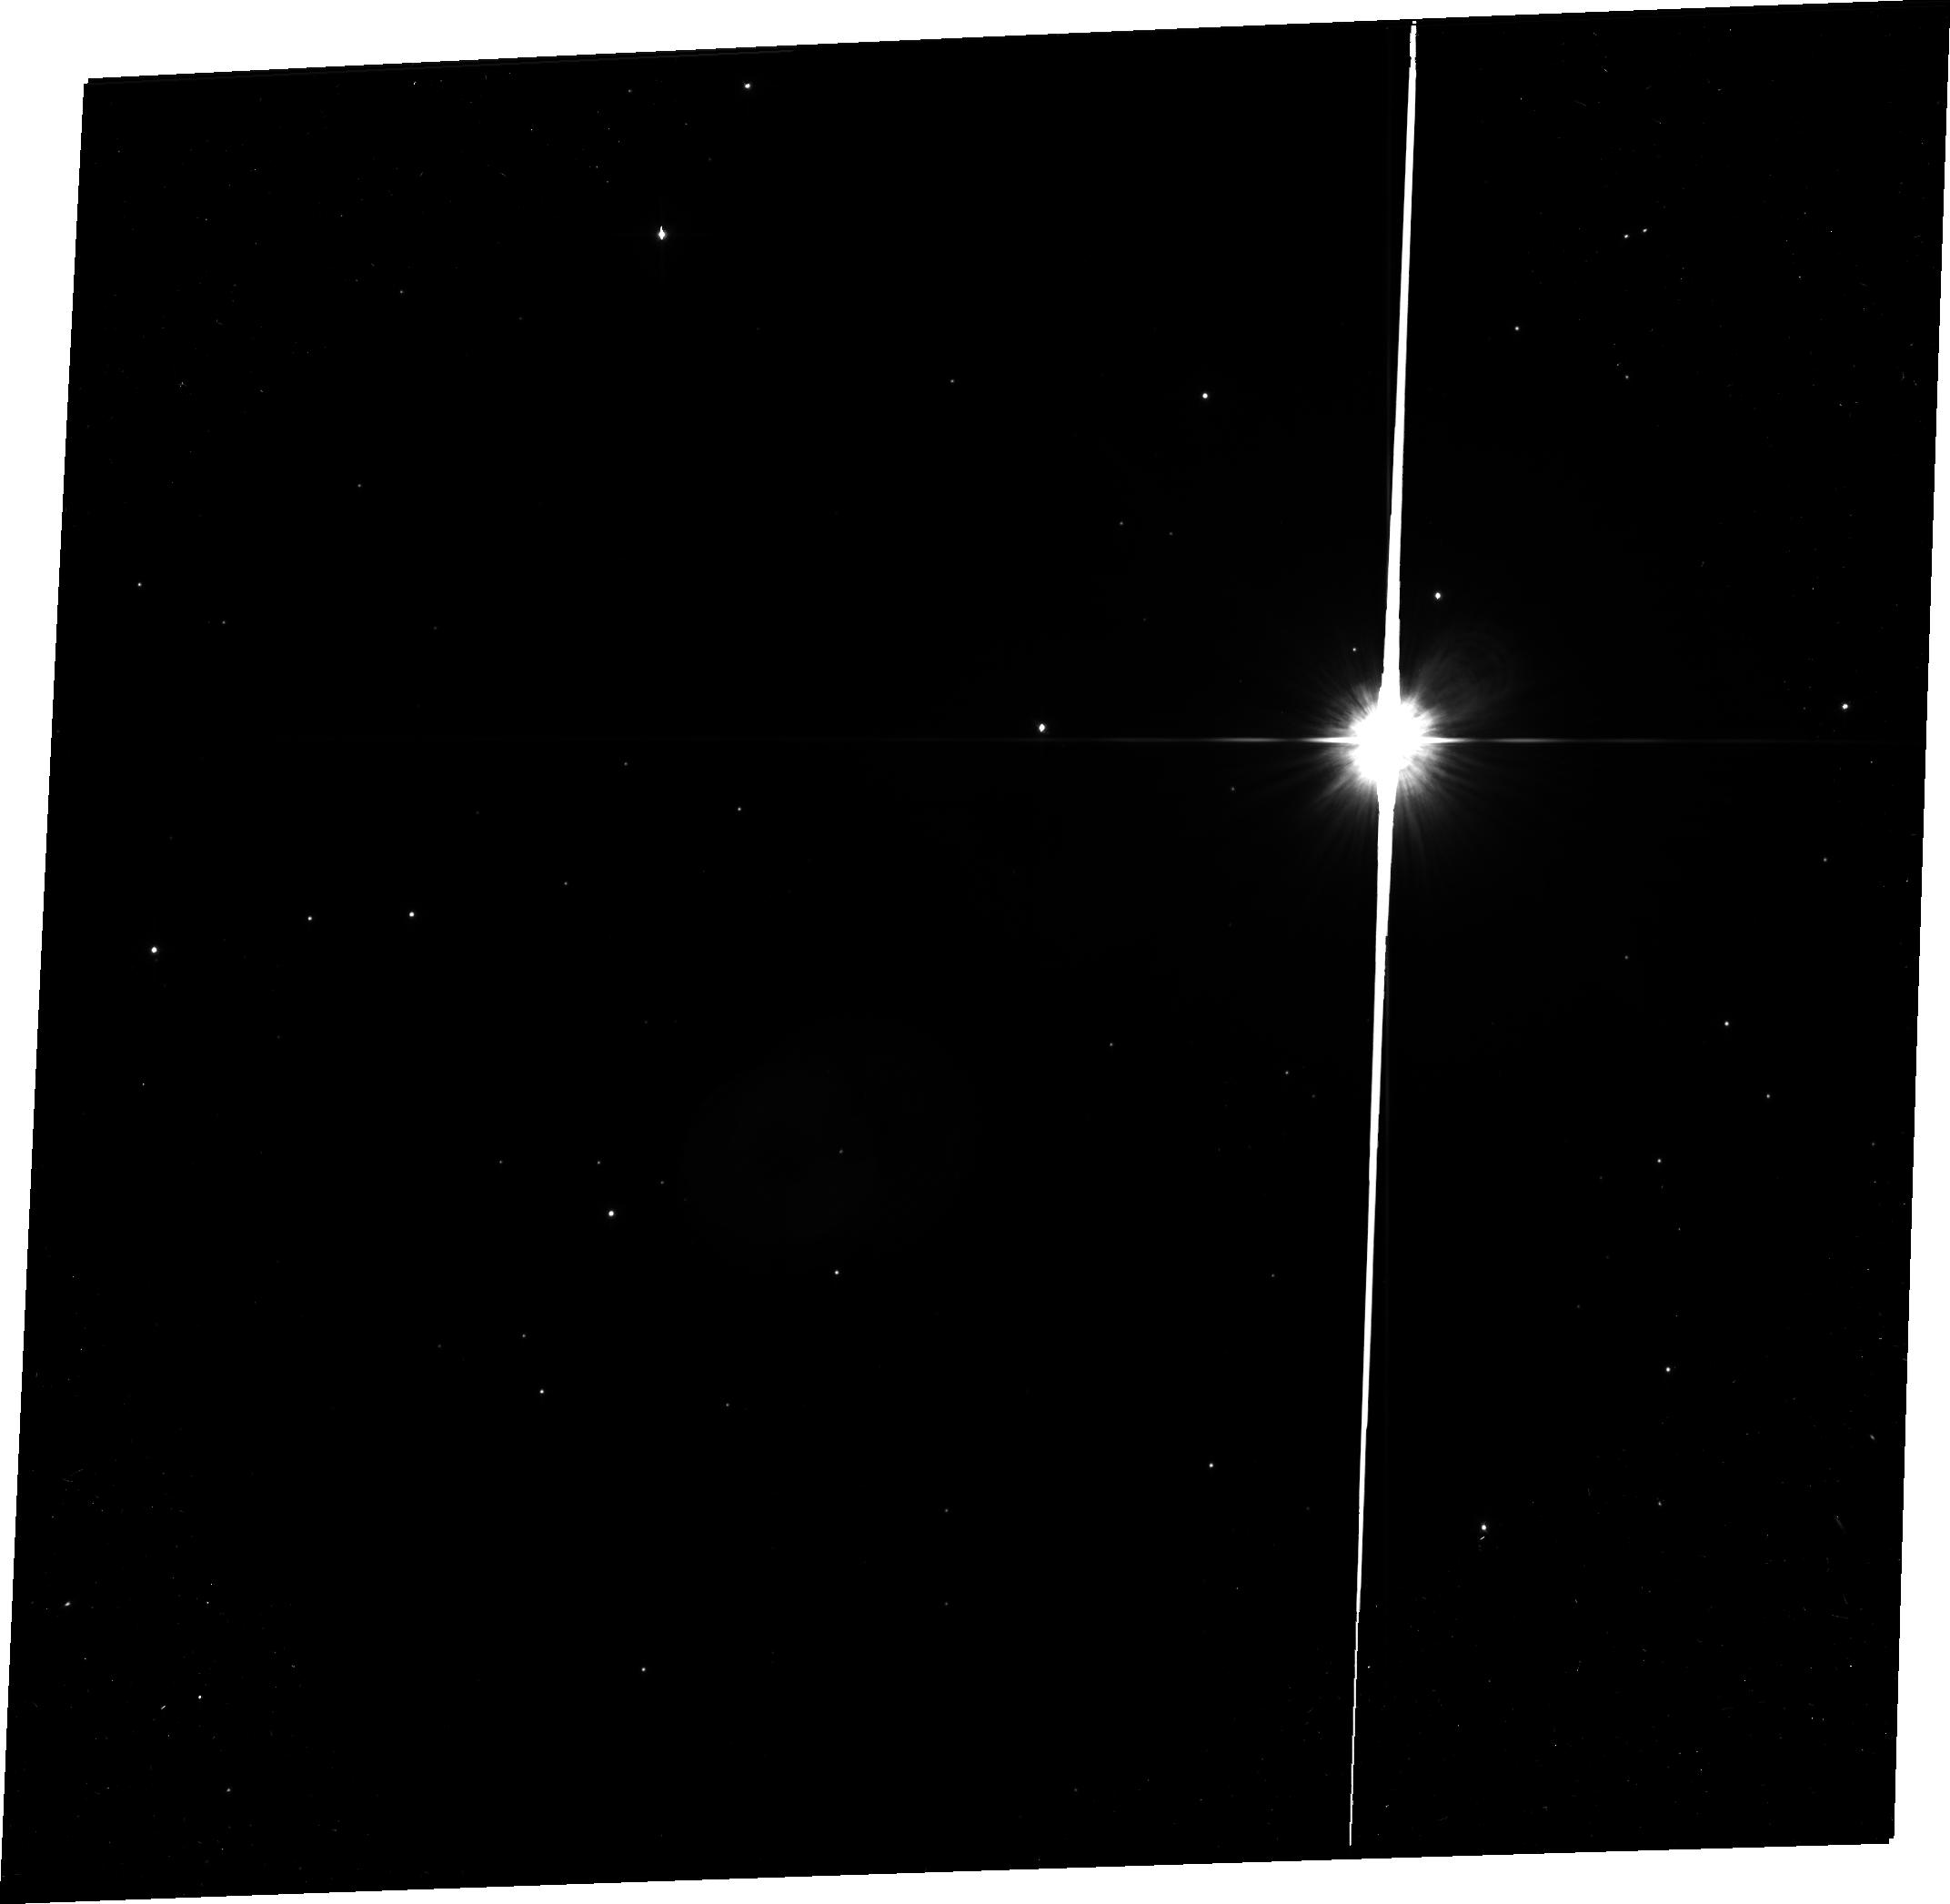
Target: PSF-RED
Instrument: ACS/WFC
Filter: F606W
Exposure: 8 min
Observation ID: jb7309020

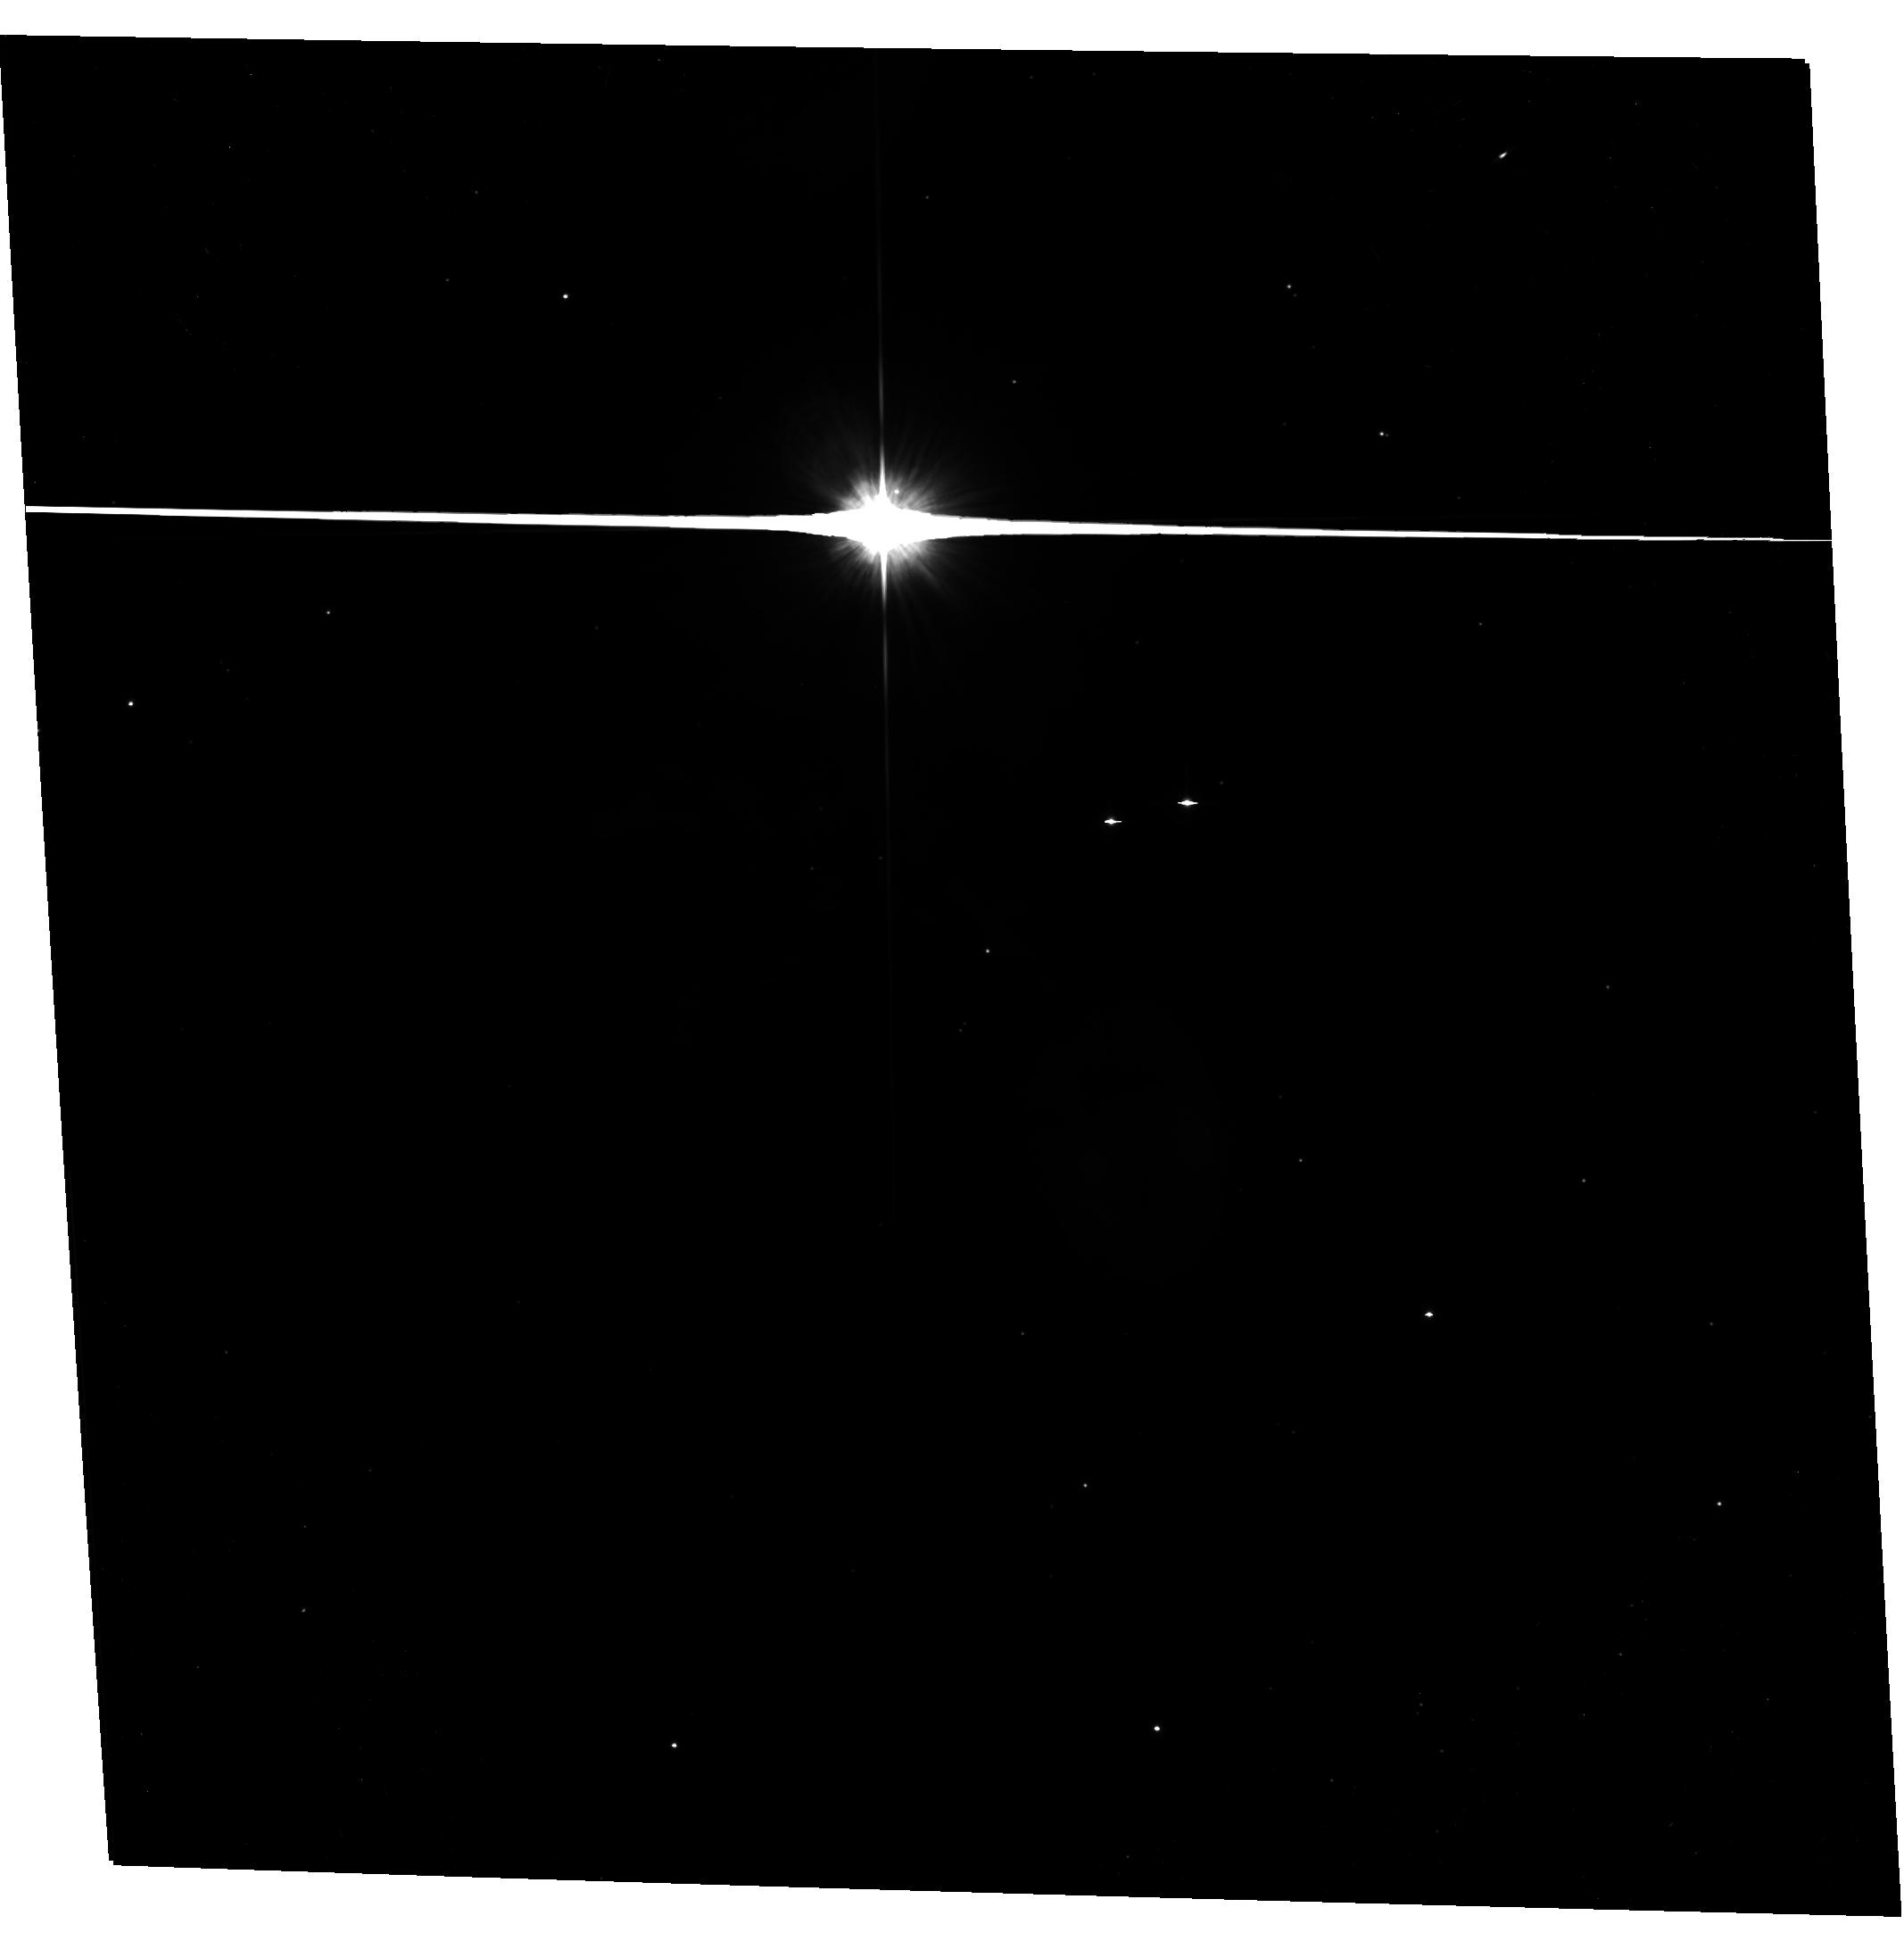
Target: RS-PUP-NEBULA
Instrument: ACS/WFC
Filter: F606W
Exposure: 8 min
Observation ID: hst_11715_05_acs_wfc_f606w-pol120v_jb7305

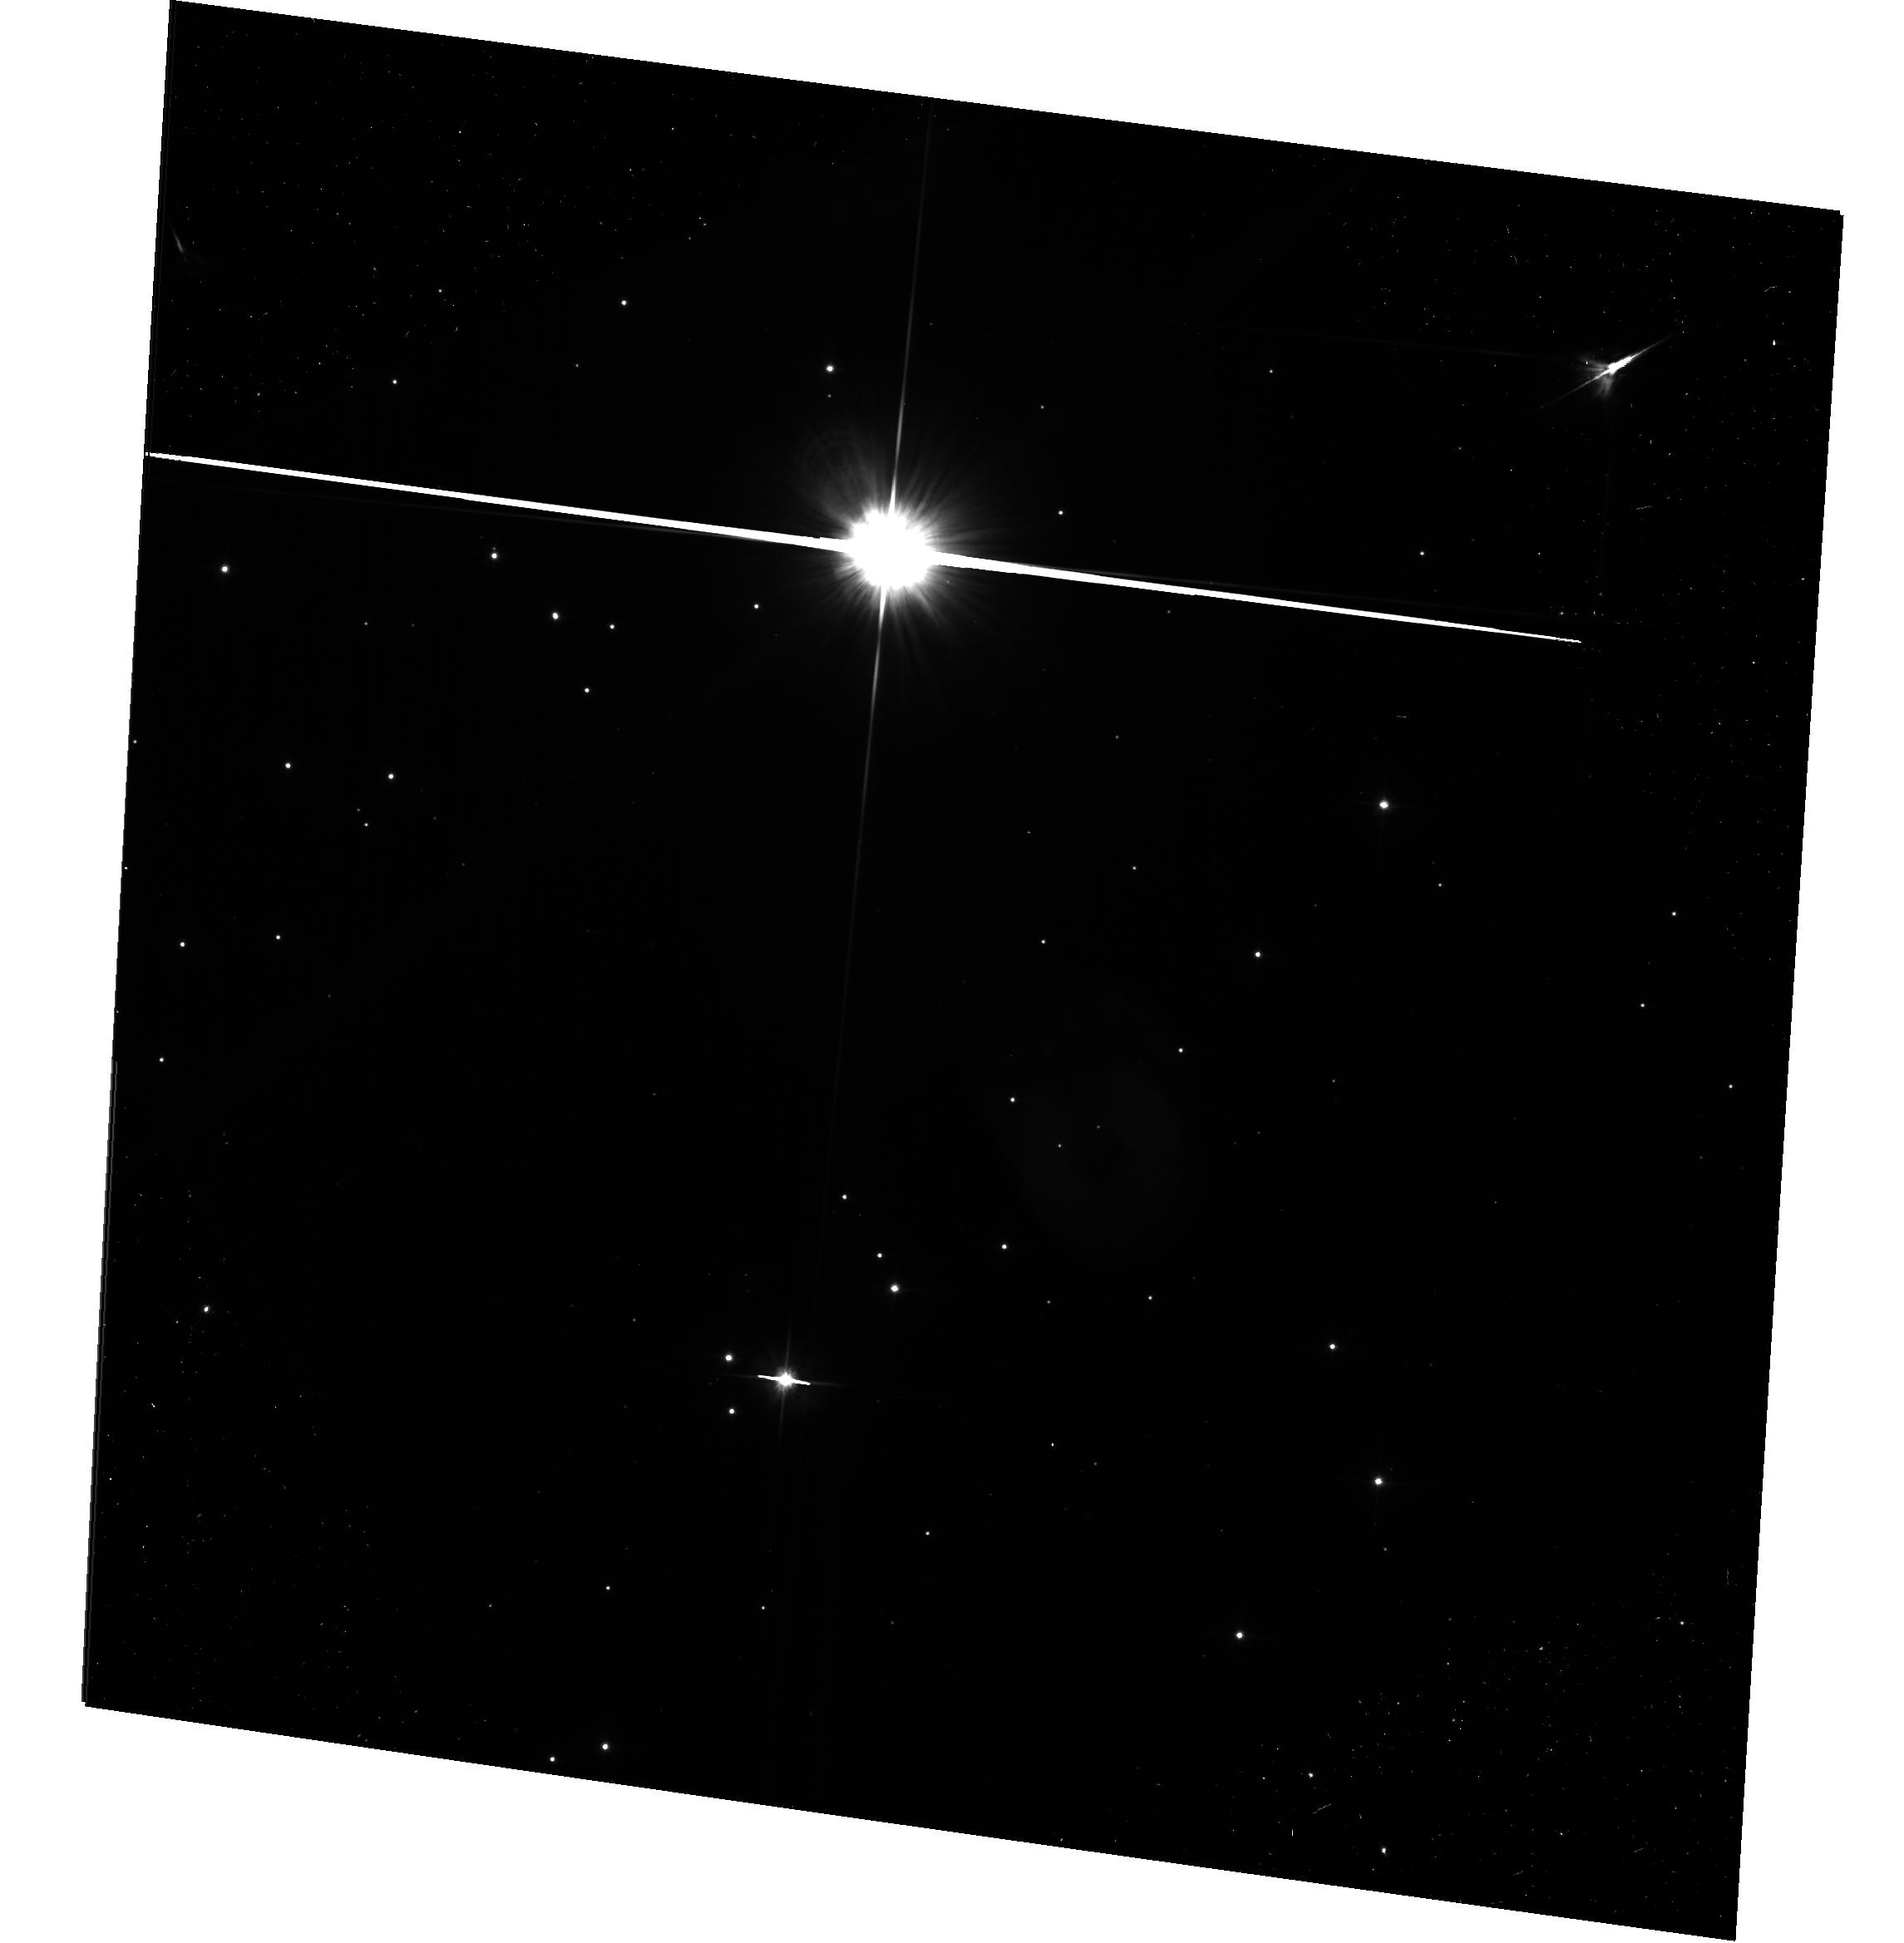
Target: PSF-BLUE
Instrument: ACS/WFC
Filter: F606W-POL0V
Exposure: 8 min
Observation ID: hst_11715_08_acs_wfc_f606w-pol0v_jb7308

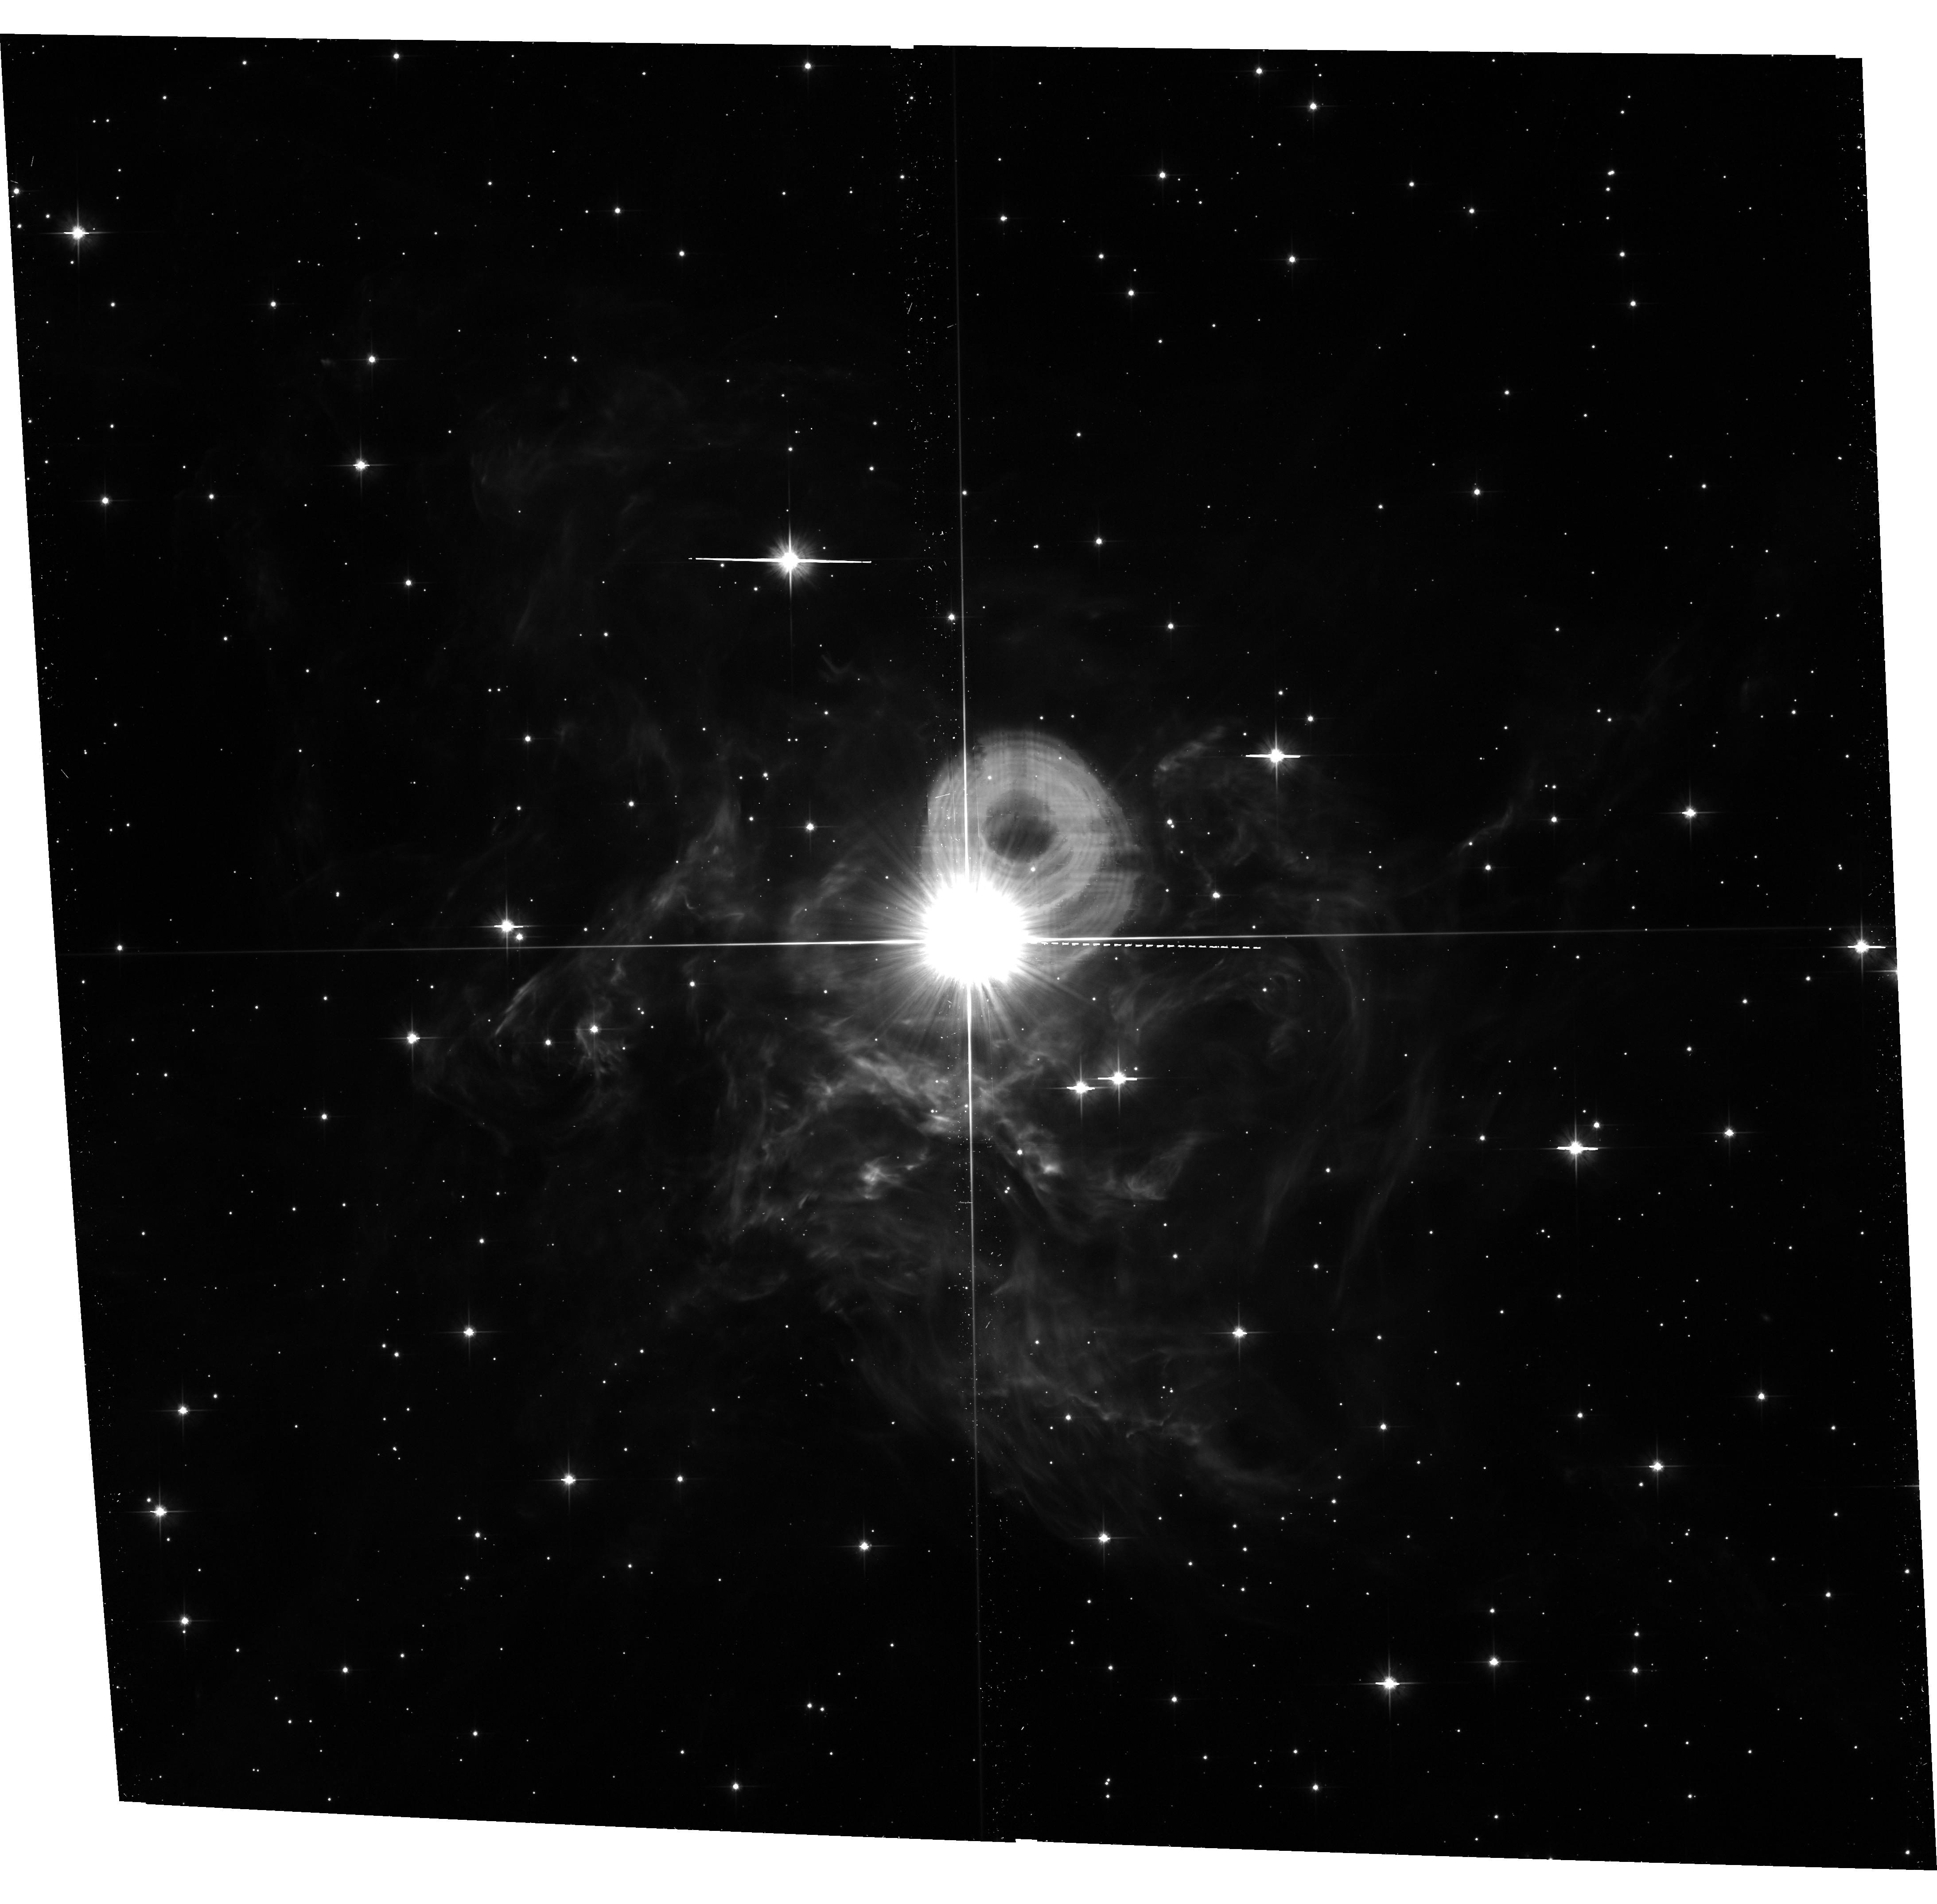
Target: RS-PUP
Instrument: ACS/WFC
Filter: F606W
Exposure: 13 min
Observation ID: hst_11715_10_acs_wfc_f606w_jb7310

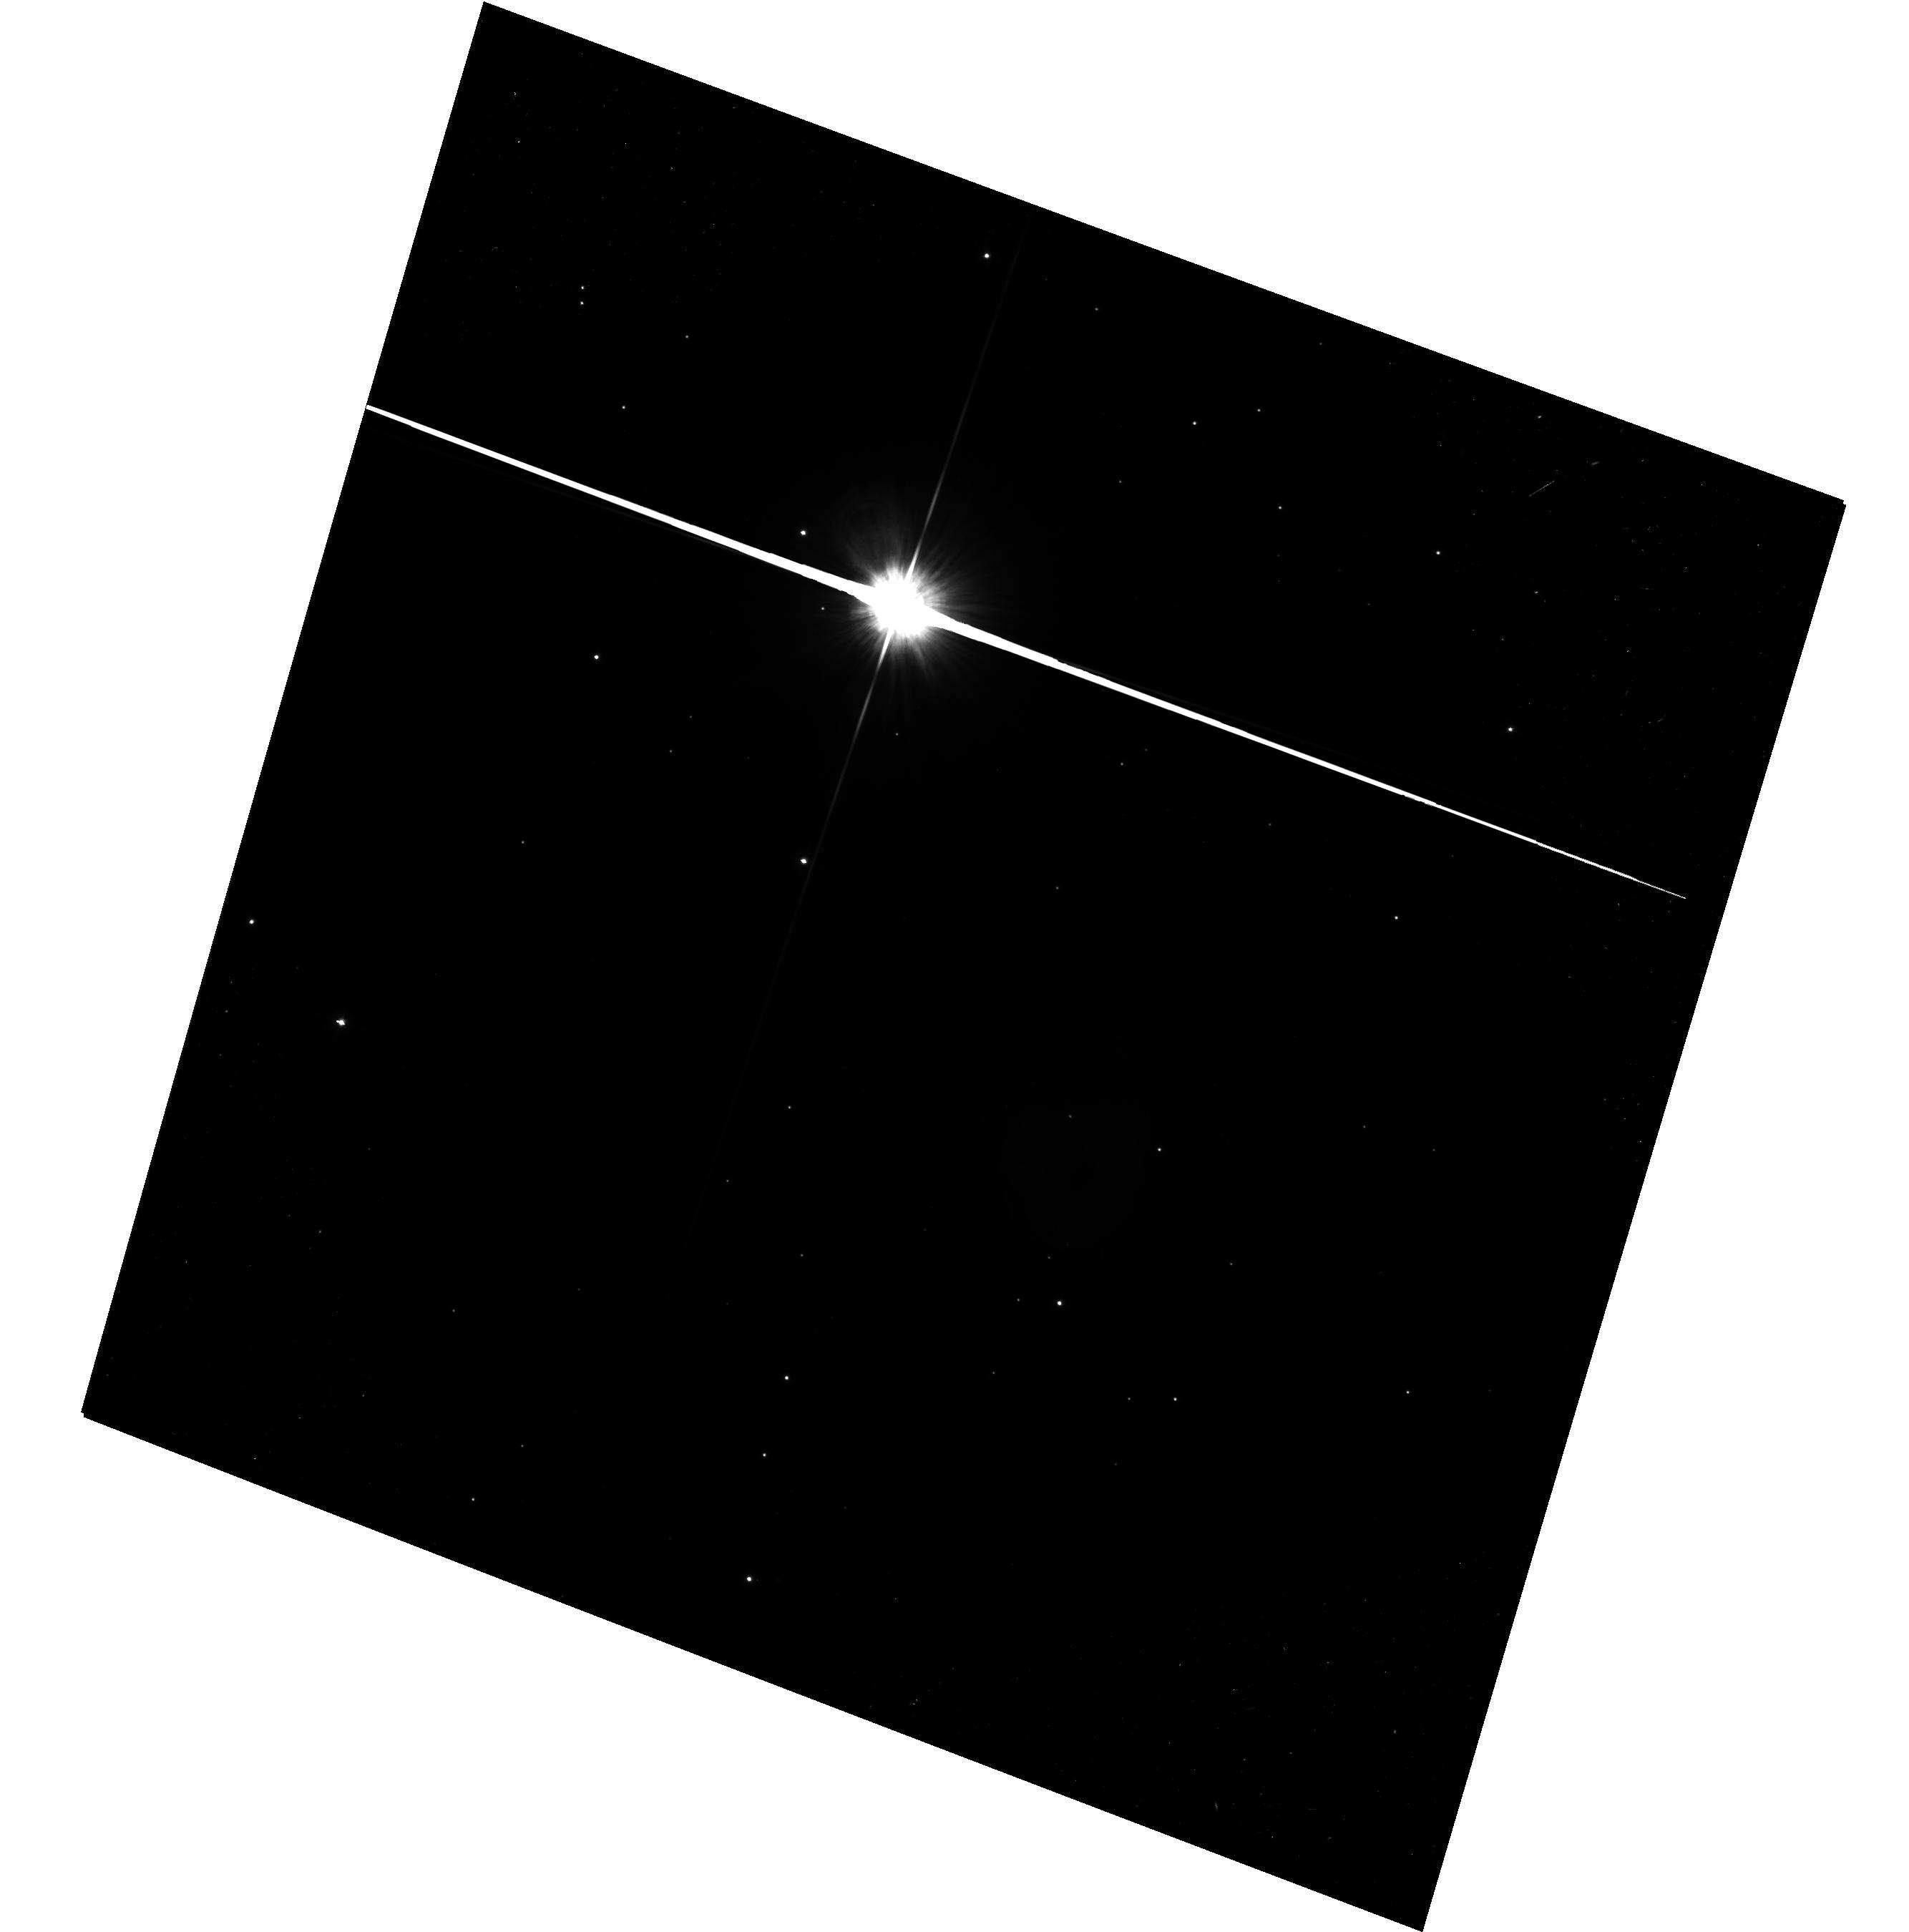
Target: PSF-RED
Instrument: ACS/WFC
Filter: F606W-POL120V
Exposure: 8 min
Observation ID: hst_11715_09_acs_wfc_f606w-pol120v_jb7309

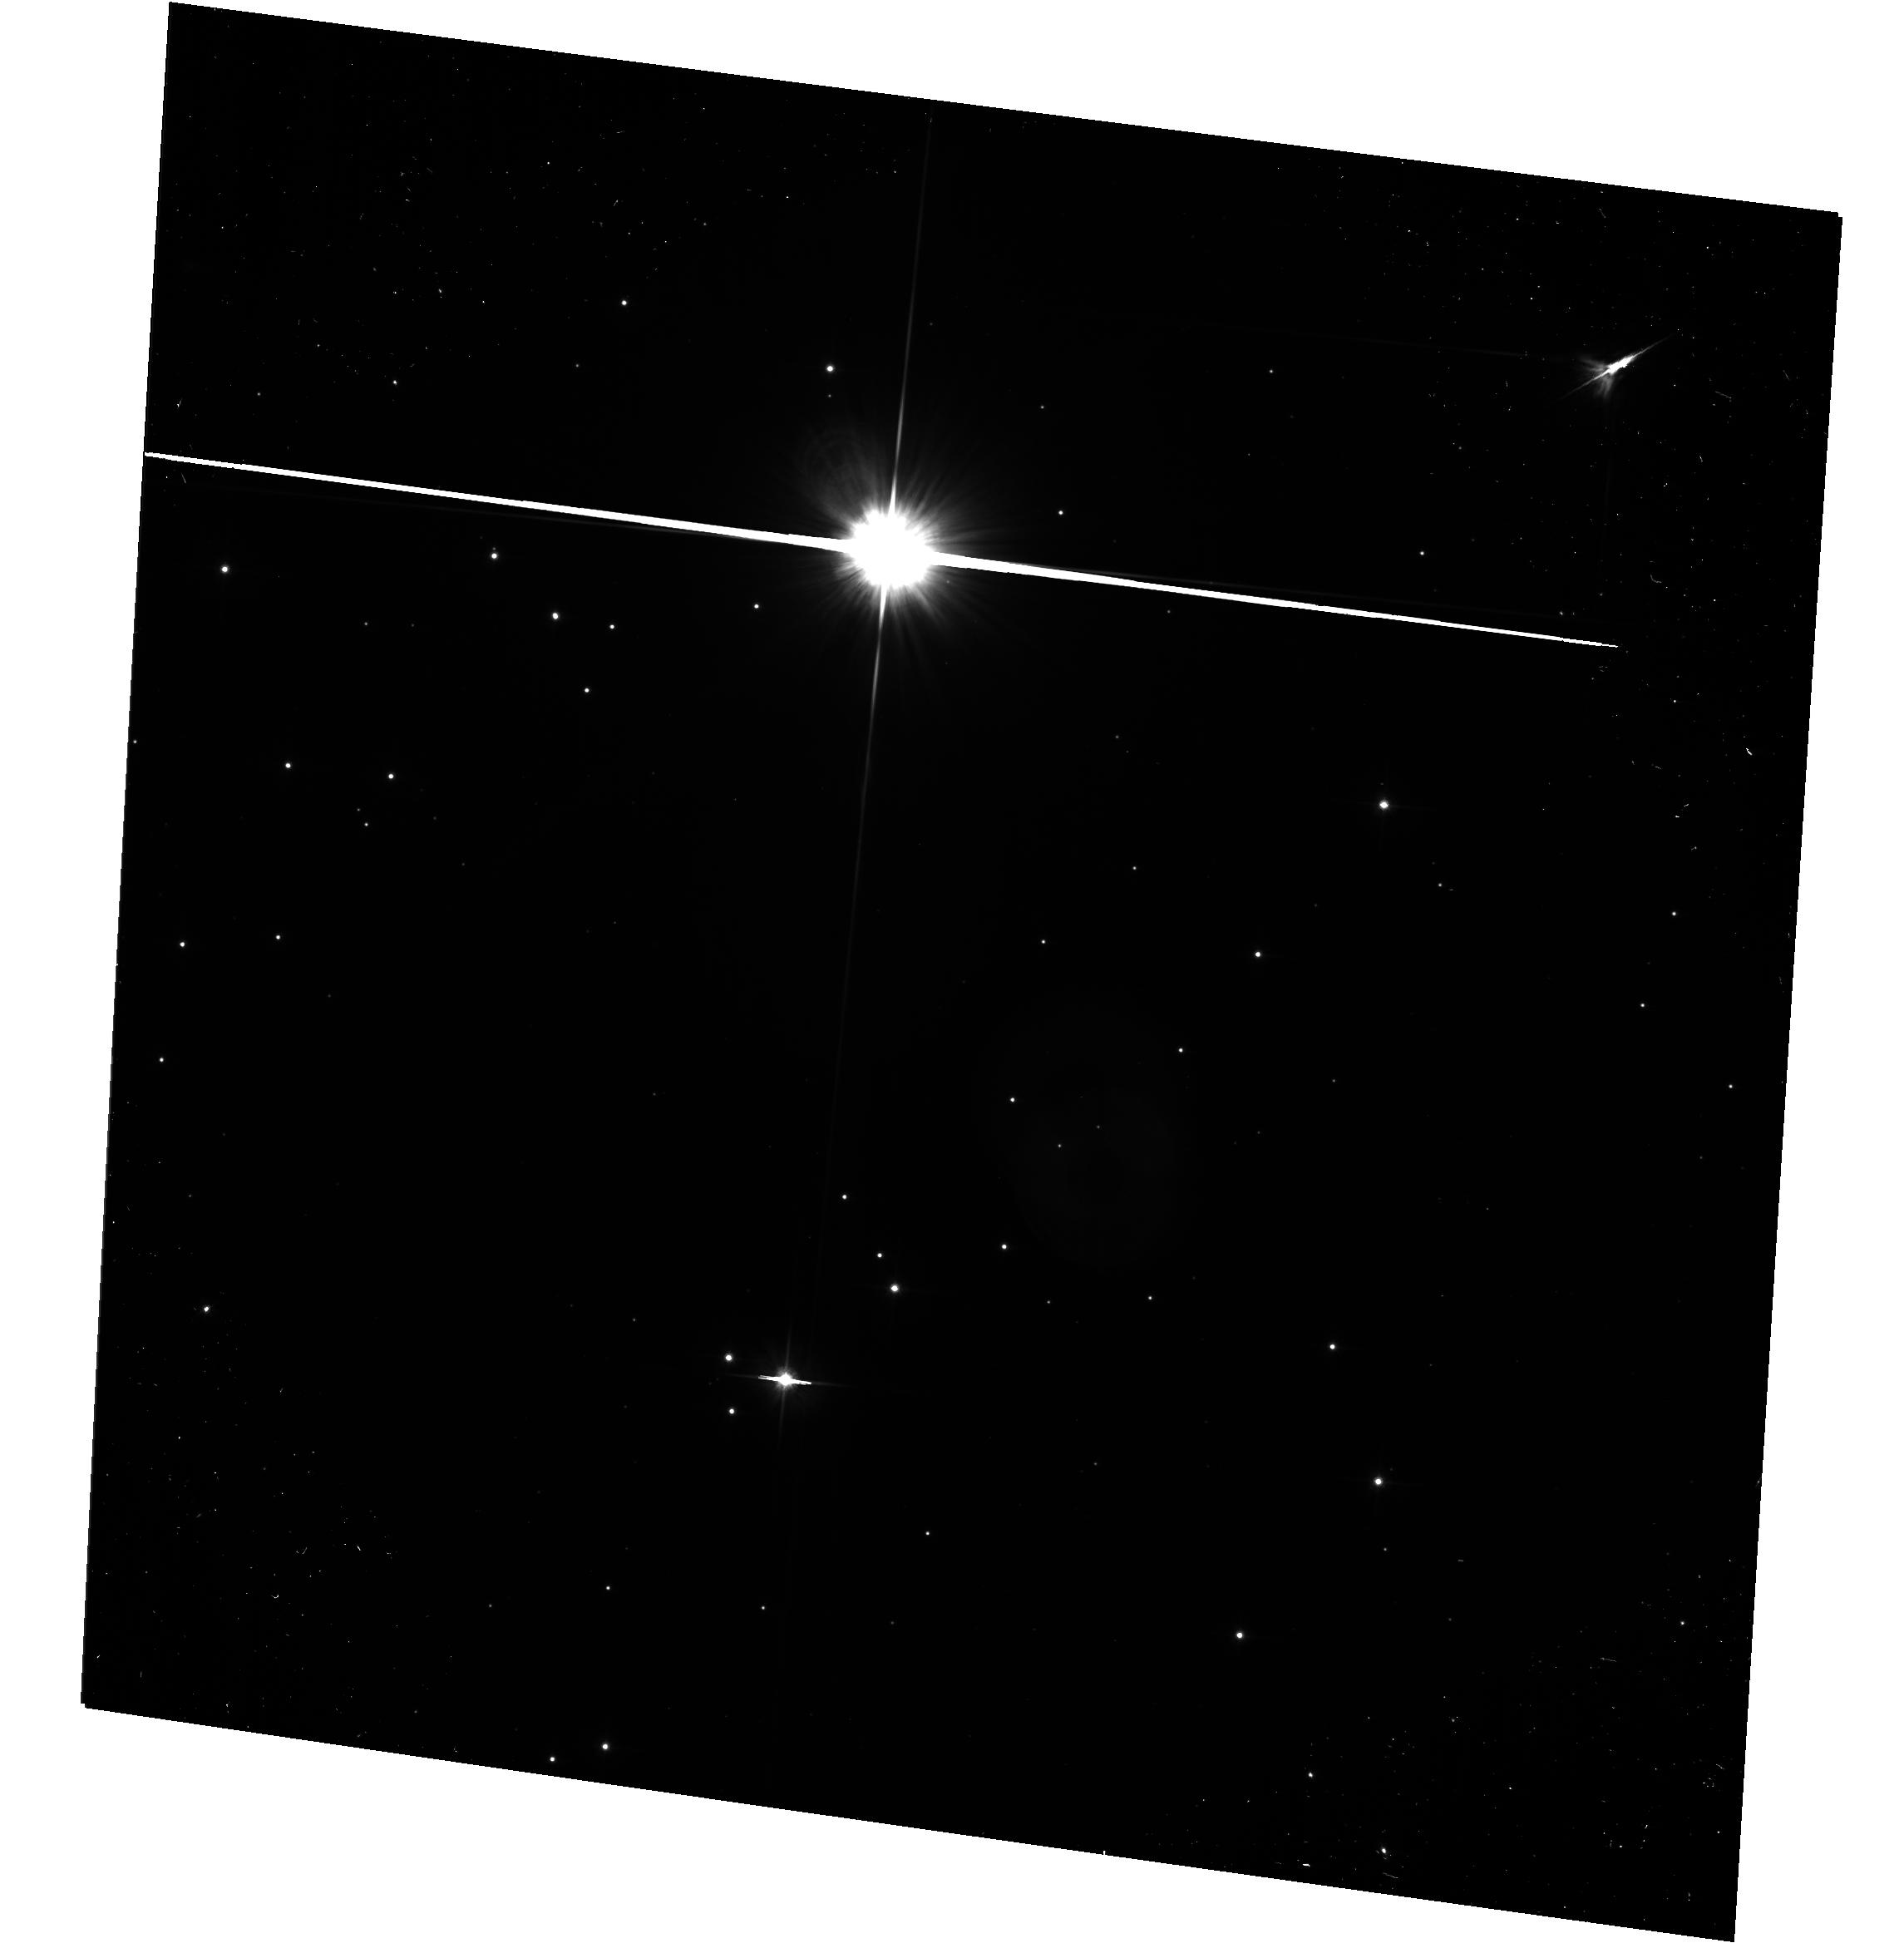
Target: PSF-BLUE
Instrument: ACS/WFC
Filter: F606W-POL60V
Exposure: 8 min
Observation ID: hst_11715_08_acs_wfc_f606w-pol60v_jb7308

The Luminous Galactic Cepheid RS Puppis: A Geometric Distance from its Nested Light Echoes (PI: Bond, Howard E.)

RS Puppis is one of the most luminous Cepheids in the Milky Way (P = 41.4 days) and an analog of the bright Cepheids used to measure extragalactic distances. An accurate distance would help anchor the zero-point of the bright end of the period-luminosity relation, but at a distance of about 2 kpc it is too far away for a trigonometric parallax with existing instrumentation. RS Pup is unique in being surrounded by a reflection nebula, whose brightness varies as pulses of light from the Cepheid propagate outwards. Members of our team have used ground-based imaging of the nebula to derive phase lags in the light variations of individual features in the nebula, and have inferred a seemingly very precise geometric distance to the star. However, there is an unavoidable ambiguity involving the cycle counts, which was resolved by assuming that the features lie in the plane of the sky. If this assumption is incorrect, a large systematic error would be introduced into the distance measurement. We show that polarimetric imaging using the high spatial resolution of ACS/WFC and its ability to image close to the star can resolve this ambiguity and yield a reliable geometric distance to RS Pup. We will also obtain a wide-field multicolor image of the nebula, in order to study its morphology and the mass-loss history of the Cepheid.